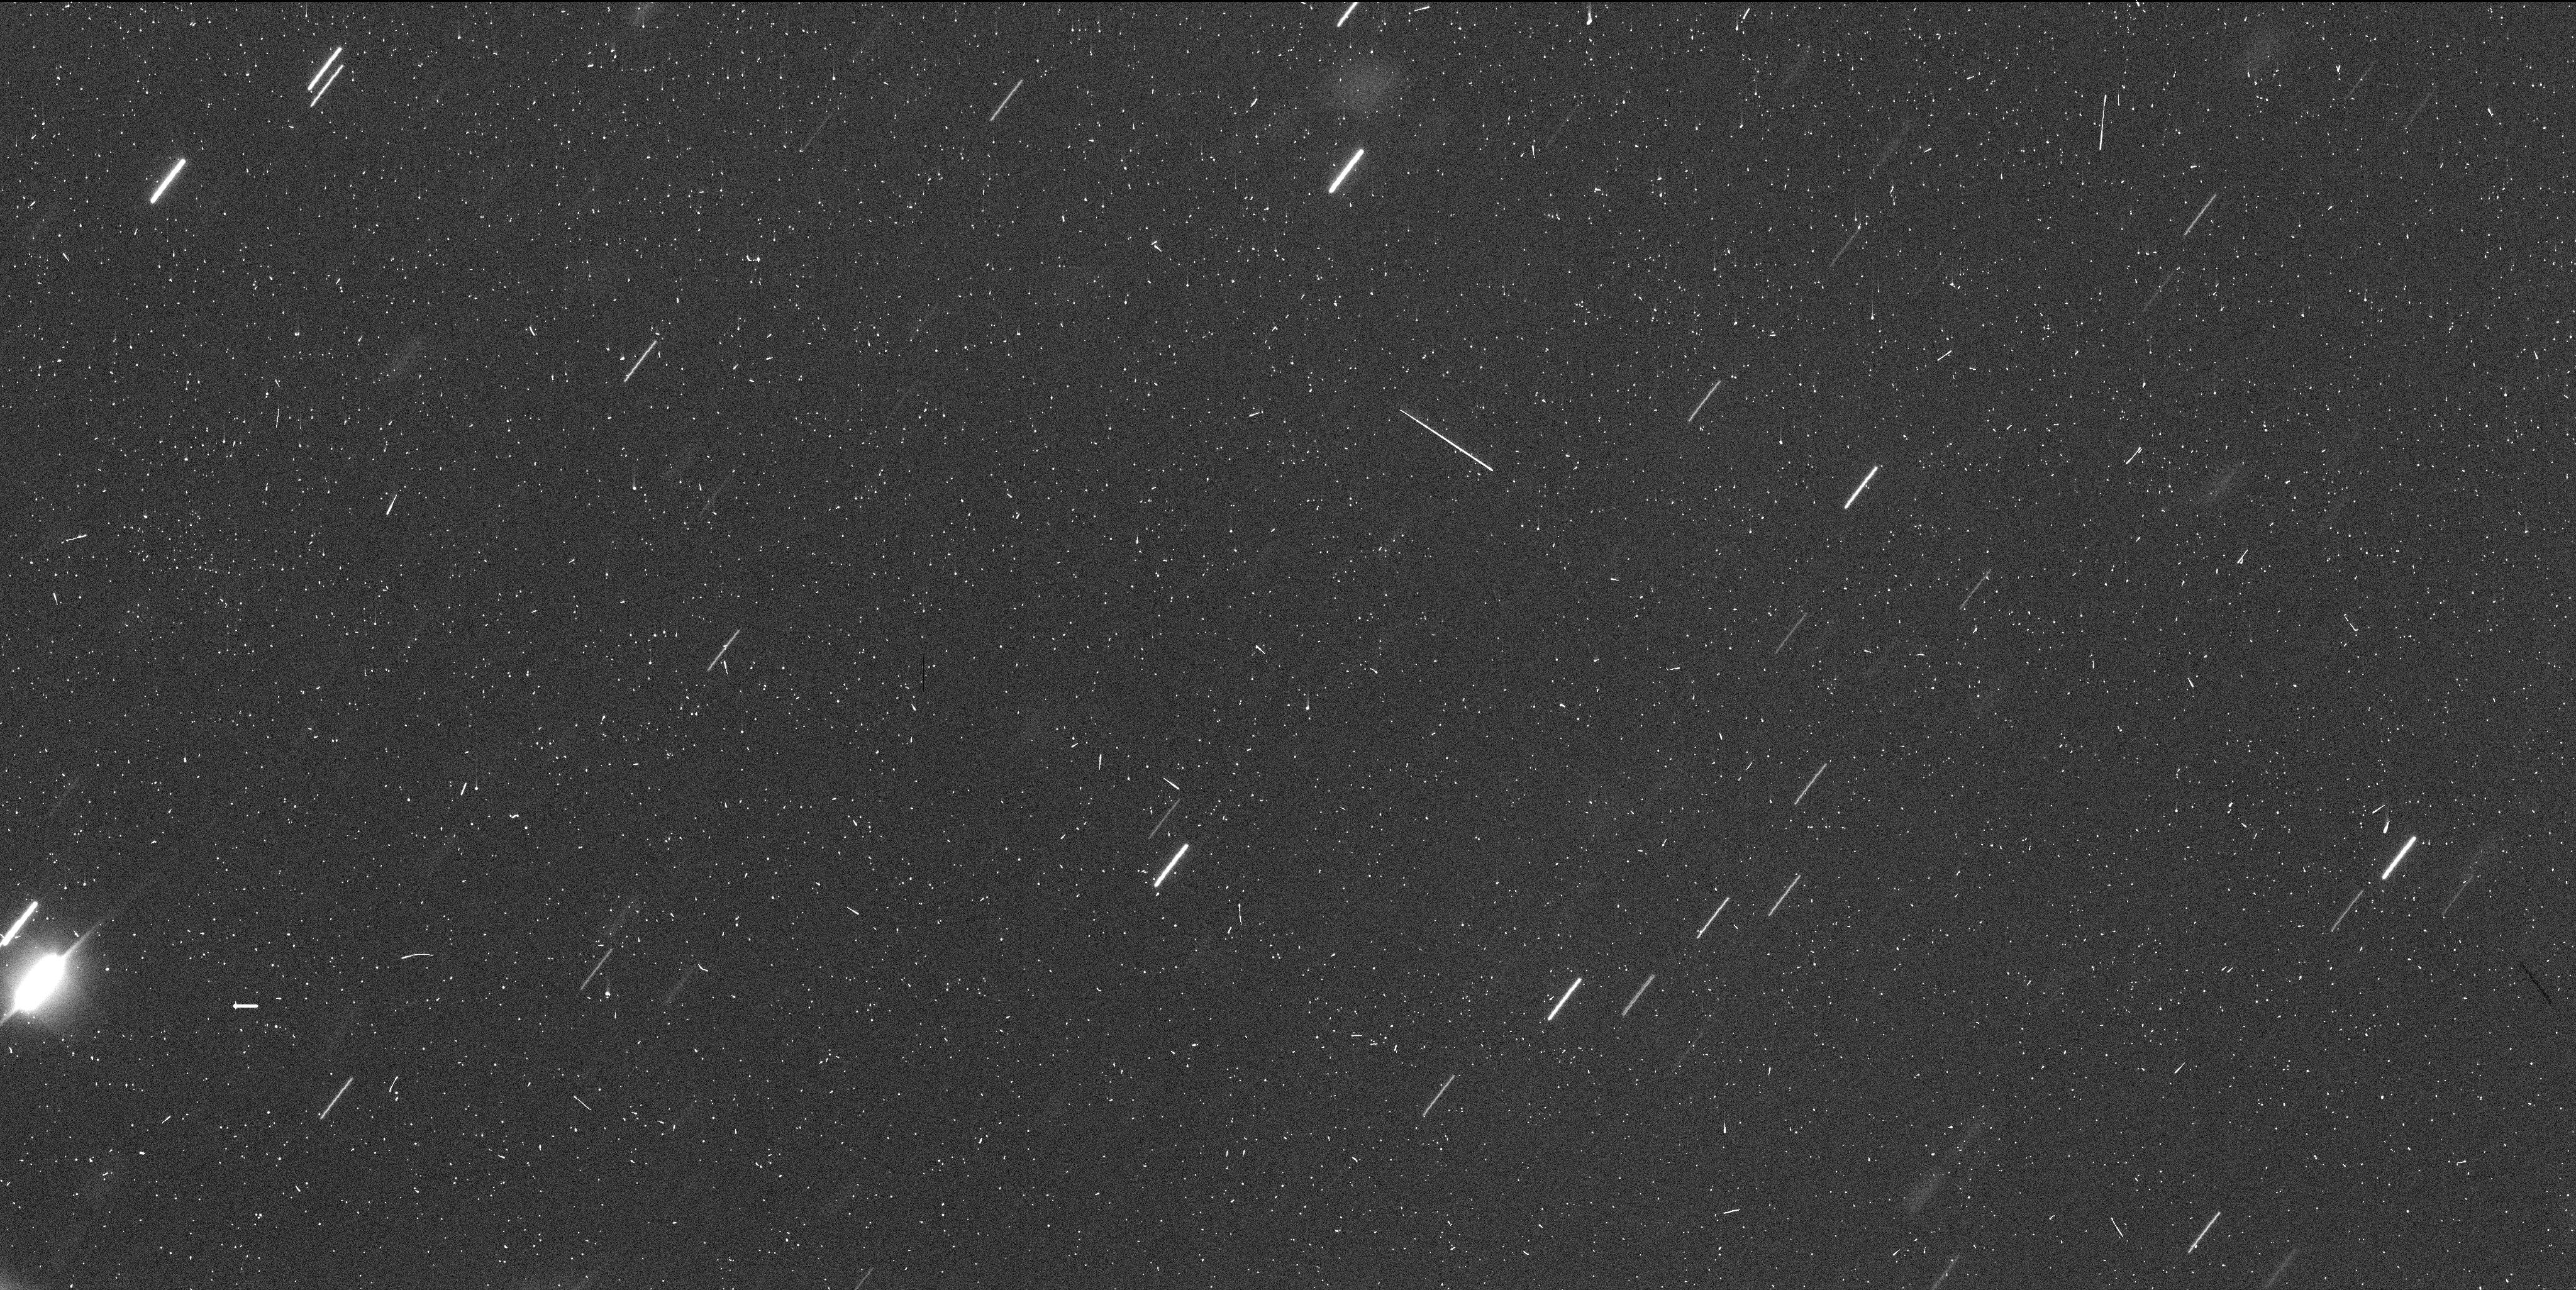
Target: P2017S5. Instrument: WFC3/UVIS. Filter: F350LP. Exposure: 6 min. Observation ID: idu902i6q

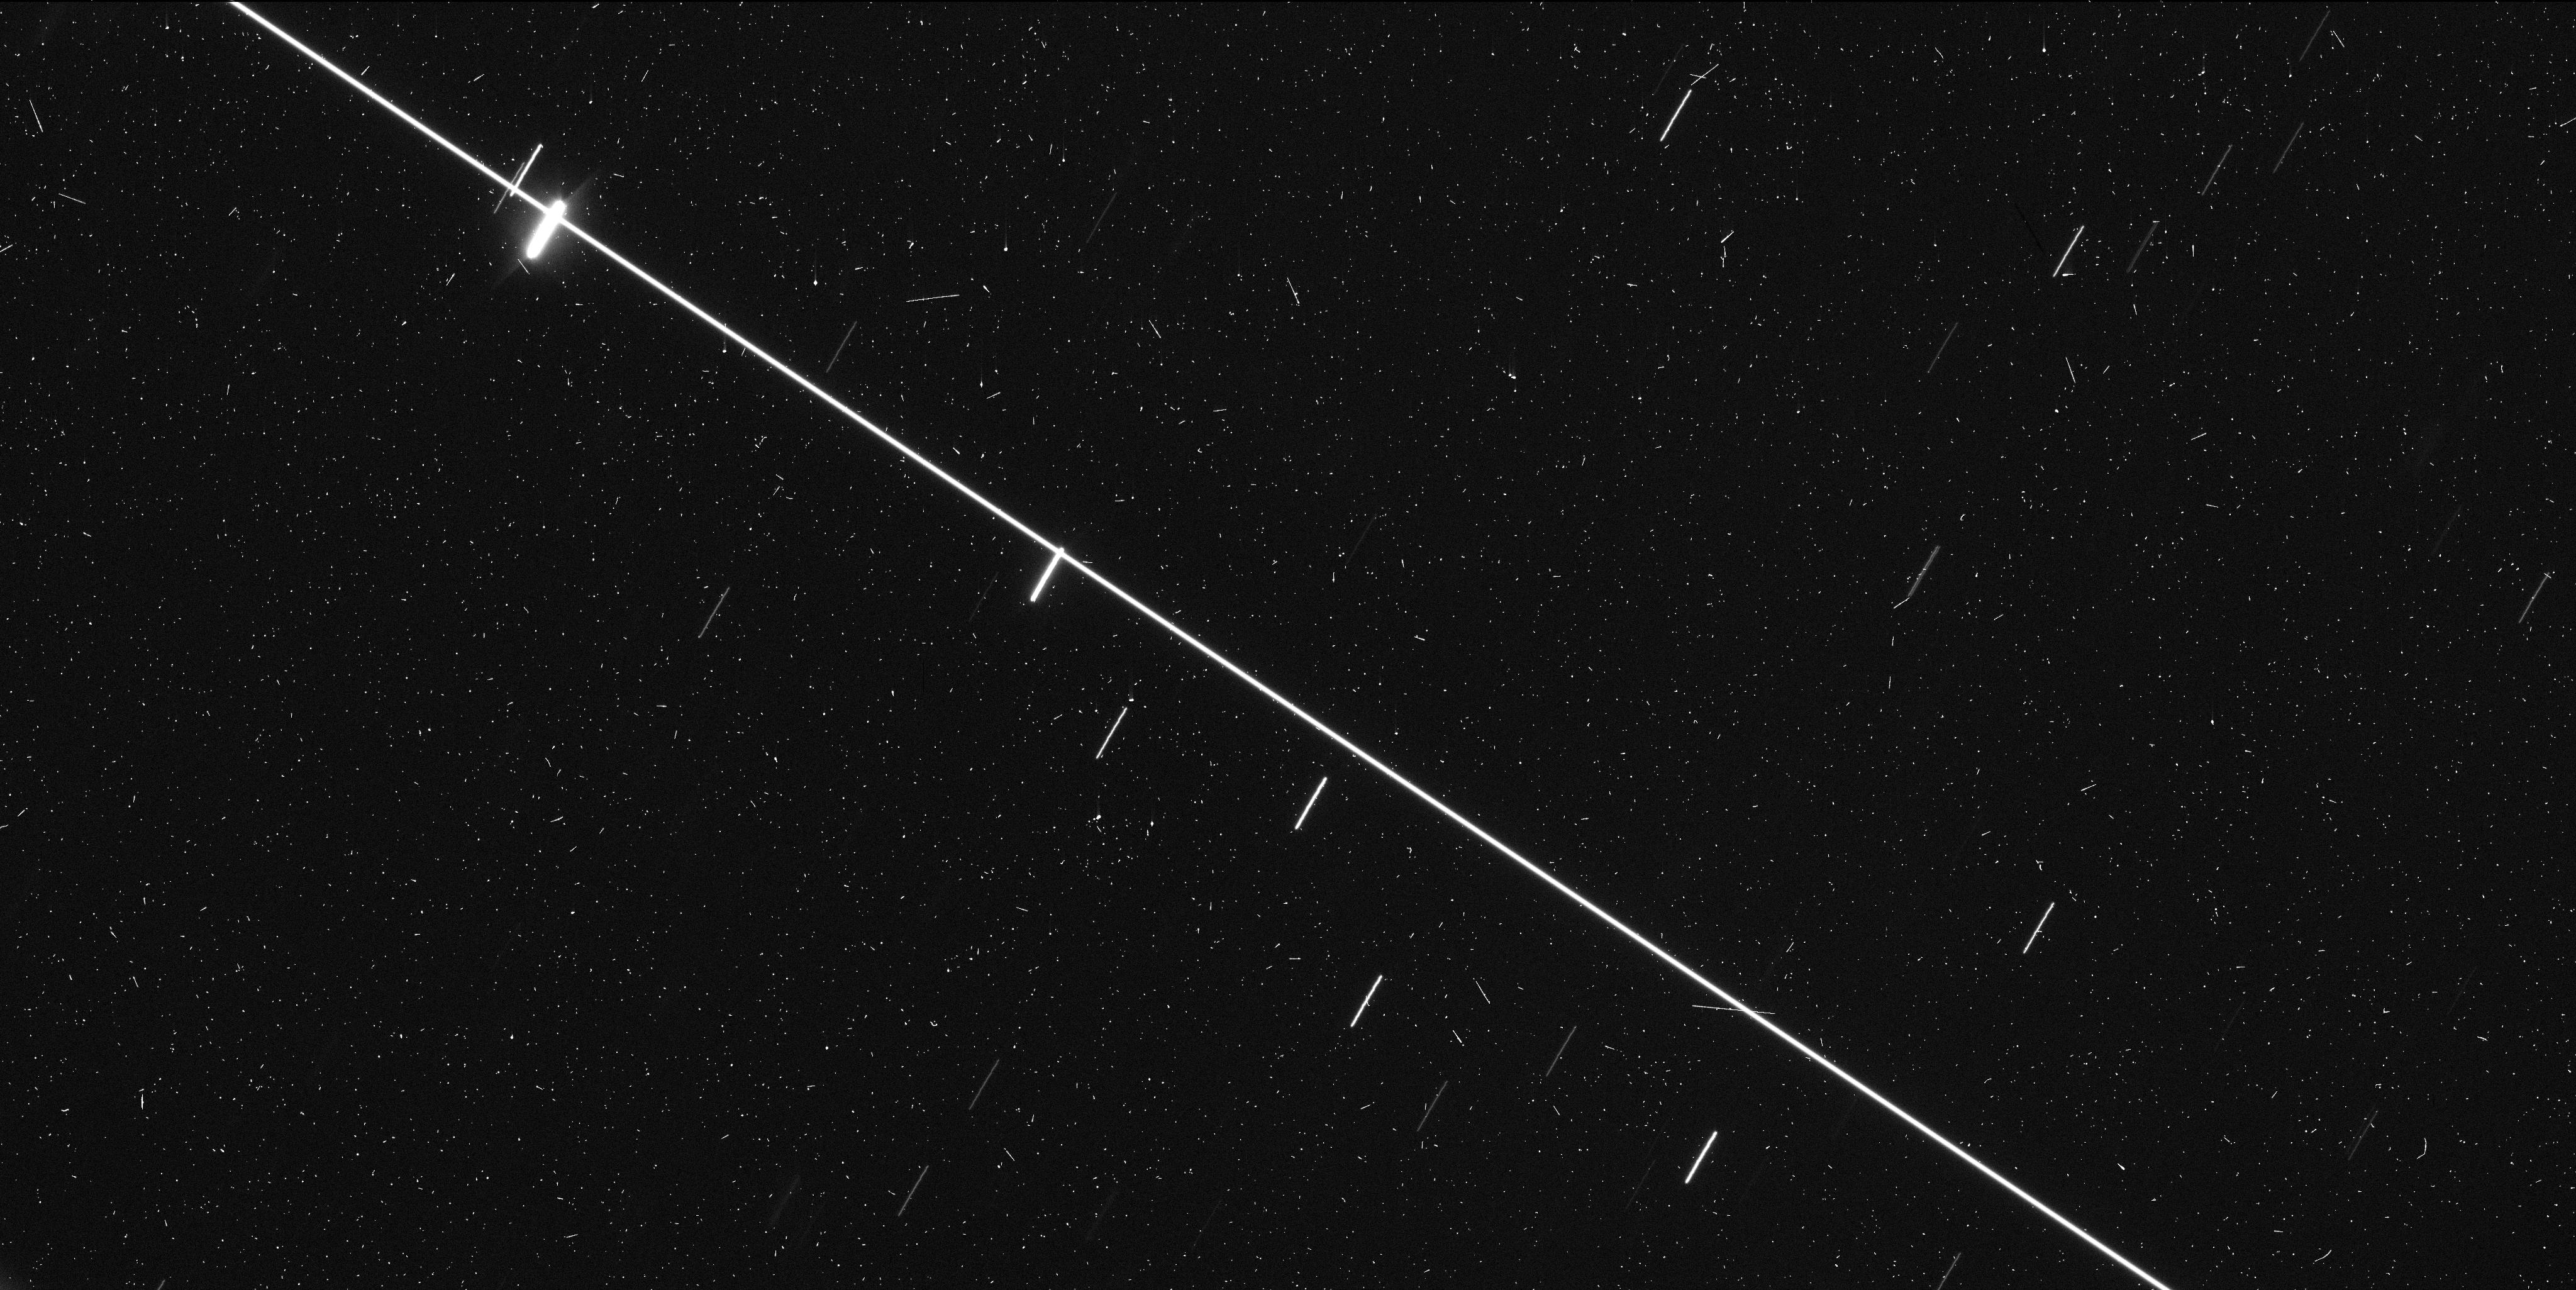
Target: P2017S5. Instrument: WFC3/UVIS. Filter: F350LP. Exposure: 6 min. Observation ID: idu901hxq

Active Asteroids Target of Opportunity P/2017 S5 (PI: Jewitt, David)

Active asteroids are a recently discovered solar system population in which diverse mechanisms generate unexpected asteroid mass loss. They are interesting scientifically because the mechanisms (rotational disruption, impact, volatile sublimation and others not yet identified) have not previously been observed in the asteroid belt. Our past work with HST has shown that high resolution is crucially important for understanding the properties of the active asteroids. Here, we seek 2 orbits of Target of Opportunity time so that we can quickly respond to a new active asteroid discovery, obtain and initial assessment of its properties and rates of change, and then make an evidence-based decision about the need for requesting more time in order to understand the object. The orbit of new active asteroid P/2017 S5 was just established using new and prediscovery observations. It is in the outer belt and has a Tisserand parameter 3.09, which exceeds our targeting criterion. It has the additional benefit of being dynamically stable and a member of a known asteroid family.